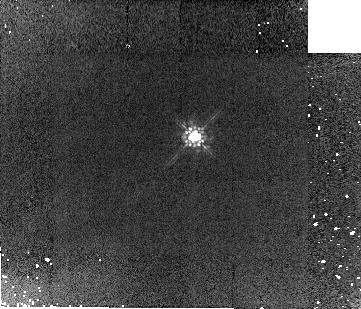
Target: OMC2-BD1
Instrument: NICMOS/NIC2
Filter: F160W
Exposure: 5 min
Observation ID: n8s501020

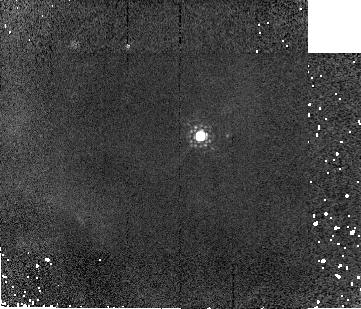
Target: OMC2-BD31
Instrument: NICMOS/NIC2
Filter: F187W
Exposure: 2 min
Observation ID: n8s504030

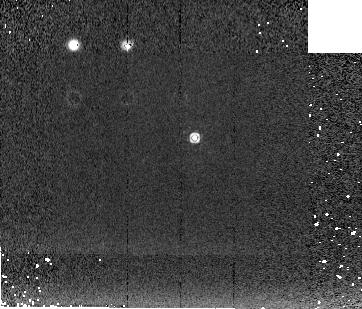
Target: OMC2-BD2
Instrument: NICMOS/NIC2
Filter: F222M
Exposure: 2 min
Observation ID: n8s502060

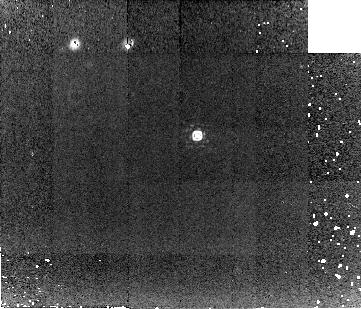
Target: OMC2-BD3
Instrument: NICMOS/NIC2
Filter: F212N
Exposure: 16 min
Observation ID: n8s506040

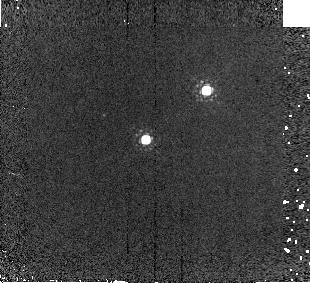
Target: OMC2-BD29-30
Instrument: NICMOS/NIC2
Filter: F187W
Exposure: 2 min
Observation ID: n8s503030

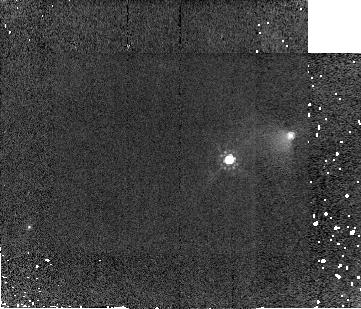
Target: OMC2-BD4
Instrument: NICMOS/NIC2
Filter: F160W
Exposure: 5 min
Observation ID: n8s505020

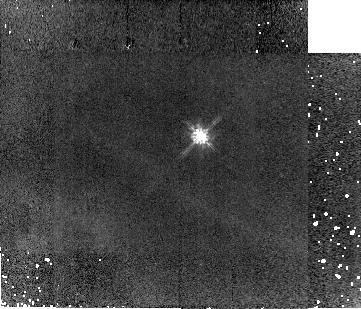
Target: OMC2-BD31
Instrument: NICMOS/NIC2
Filter: F110W
Exposure: 5 min
Observation ID: n8s504010

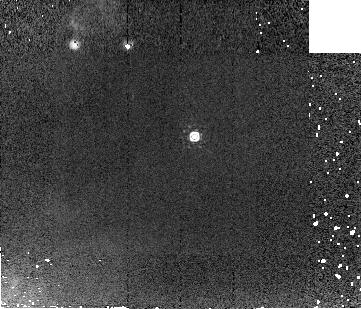
Target: OMC2-BD1
Instrument: NICMOS/NIC2
Filter: F207M
Exposure: 2 min
Observation ID: n8s501050

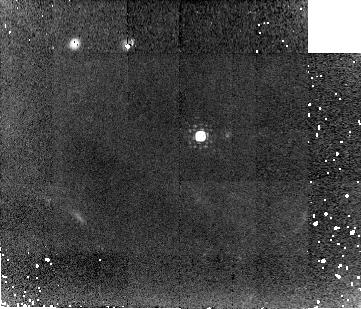
Target: OMC2-BD31
Instrument: NICMOS/NIC2
Filter: F212N
Exposure: 16 min
Observation ID: n8s504040

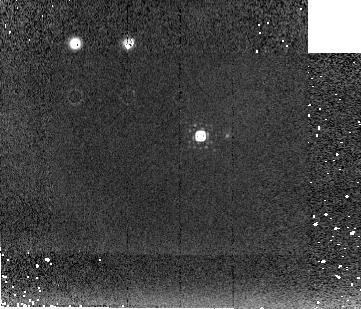
Target: OMC2-BD31
Instrument: NICMOS/NIC2
Filter: F222M
Exposure: 2 min
Observation ID: n8s504060

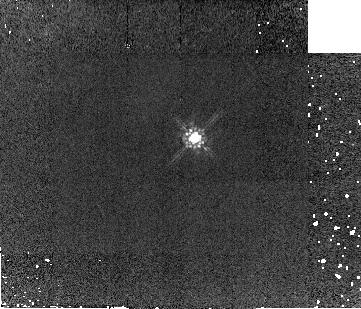
Target: OMC2-BD2
Instrument: NICMOS/NIC2
Filter: F160W
Exposure: 5 min
Observation ID: n8s502020

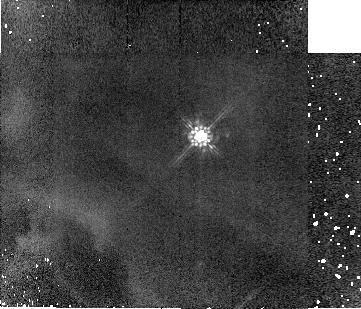
Target: OMC2-BD31
Instrument: NICMOS/NIC2
Filter: F160W
Exposure: 5 min
Observation ID: n8s504020

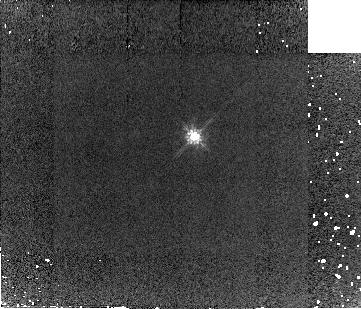
Target: OMC2-BD1
Instrument: NICMOS/NIC2
Filter: F110W
Exposure: 5 min
Observation ID: n8s501010

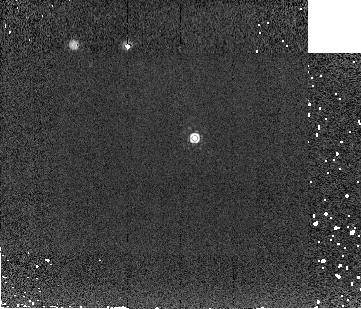
Target: OMC2-BD2
Instrument: NICMOS/NIC2
Filter: F207M
Exposure: 2 min
Observation ID: n8s502050

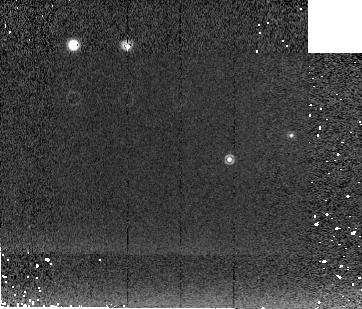
Target: OMC2-BD4
Instrument: NICMOS/NIC2
Filter: F222M
Exposure: 2 min
Observation ID: n8s505060

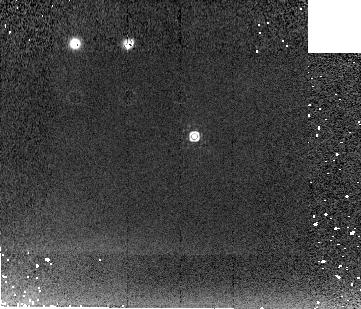
Target: OMC2-BD1
Instrument: NICMOS/NIC2
Filter: F222M
Exposure: 2 min
Observation ID: n8s501060

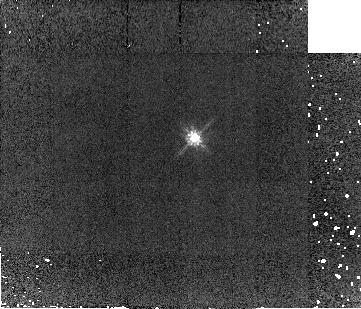
Target: OMC2-BD2
Instrument: NICMOS/NIC2
Filter: F110W
Exposure: 5 min
Observation ID: n8s502010

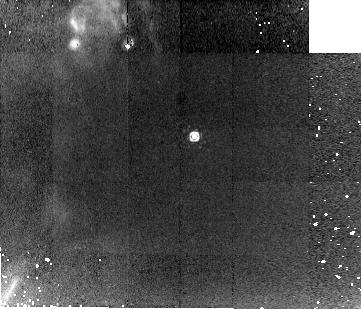
Target: OMC2-BD1
Instrument: NICMOS/NIC2
Filter: F212N
Exposure: 16 min
Observation ID: n8s501040

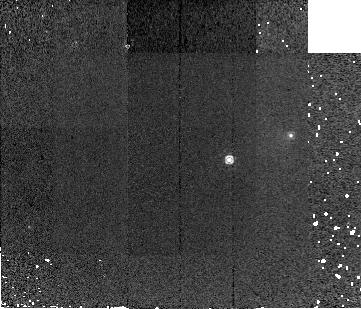
Target: OMC2-BD4
Instrument: NICMOS/NIC2
Filter: F187W
Exposure: 2 min
Observation ID: n8s505030

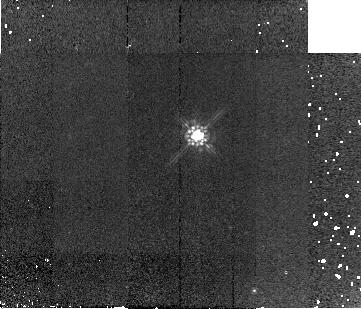
Target: OMC2-BD3
Instrument: NICMOS/NIC2
Filter: F160W
Exposure: 5 min
Observation ID: n8s506020

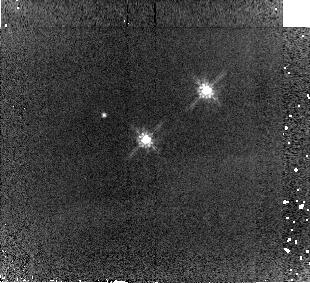
Target: OMC2-BD29-30
Instrument: NICMOS/NIC2
Filter: F110W
Exposure: 5 min
Observation ID: n8s503010

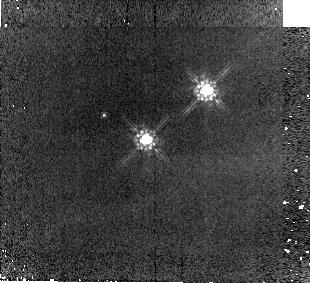
Target: OMC2-BD29-30
Instrument: NICMOS/NIC2
Filter: F160W
Exposure: 5 min
Observation ID: n8s503020

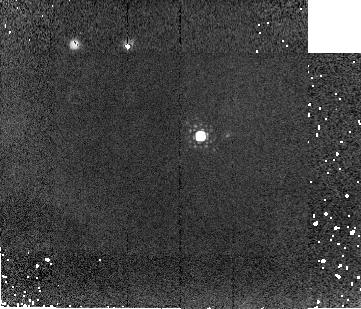
Target: OMC2-BD31
Instrument: NICMOS/NIC2
Filter: F207M
Exposure: 2 min
Observation ID: n8s504050

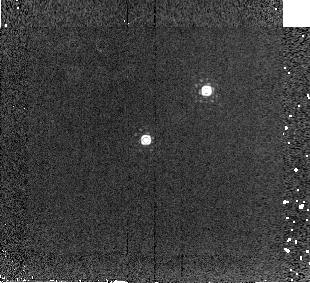
Target: OMC2-BD29-30
Instrument: NICMOS/NIC2
Filter: F207M
Exposure: 2 min
Observation ID: n8s503050

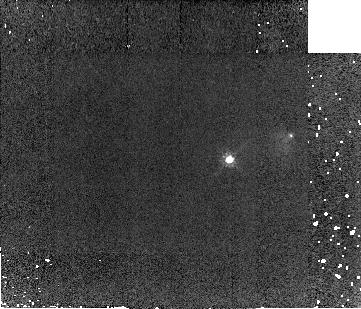
Target: OMC2-BD4
Instrument: NICMOS/NIC2
Filter: F110W
Exposure: 5 min
Observation ID: n8s505010

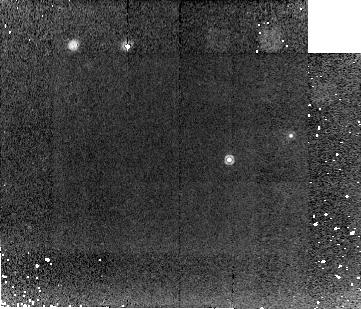
Target: OMC2-BD4
Instrument: NICMOS/NIC2
Filter: F212N
Exposure: 16 min
Observation ID: n8s505040

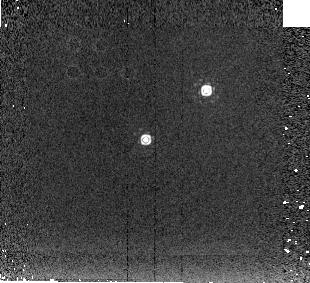
Target: OMC2-BD29-30
Instrument: NICMOS/NIC2
Filter: F222M
Exposure: 2 min
Observation ID: n8s503060

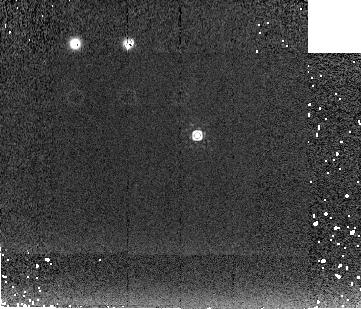
Target: OMC2-BD3
Instrument: NICMOS/NIC2
Filter: F222M
Exposure: 2 min
Observation ID: n8s506060

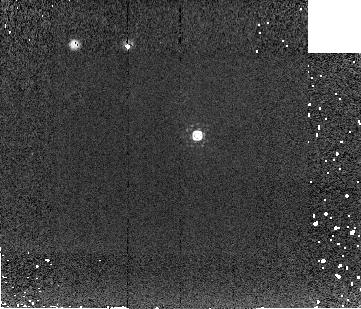
Target: OMC2-BD3
Instrument: NICMOS/NIC2
Filter: F207M
Exposure: 2 min
Observation ID: n8s506050

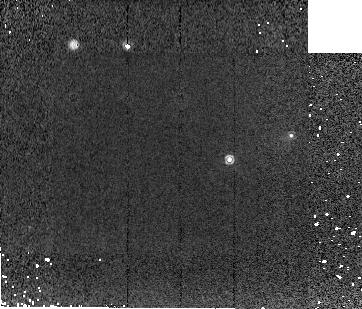
Target: OMC2-BD4
Instrument: NICMOS/NIC2
Filter: F207M
Exposure: 2 min
Observation ID: n8s505050

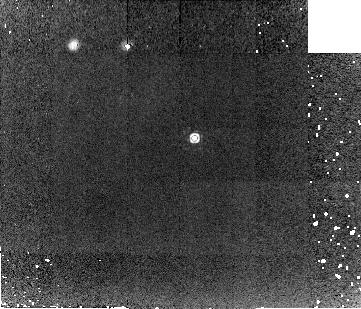
Target: OMC2-BD2
Instrument: NICMOS/NIC2
Filter: F212N
Exposure: 16 min
Observation ID: n8s502040

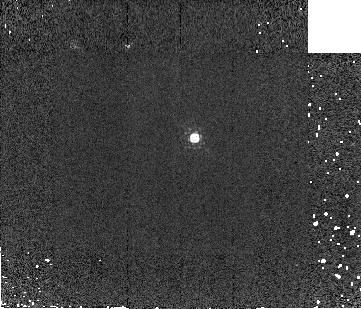
Target: OMC2-BD2
Instrument: NICMOS/NIC2
Filter: F187W
Exposure: 2 min
Observation ID: n8s502030

How Do Brown Dwarfs Form? (PI: Megeath, Tom)

With NICMOS/NIC2 imaging of five brown dwarfs and one low mass star that we have identfied in a young cluster in OMC2/3, we plan to assess the similarities between brown dwarf formation and low mass star formation by searching for the presence of shocked H2 line emission from jets/outflows, close binary companions, and/or reflection nebulosity from protostellar envelopes and outflow cavities. The detection of these phenomena would be evidence that brown dwarfs result from the continuation of the the star formation process to masses below the hydrogen burning limit, and not through the dynamical ejection of stellar embryos as has been recently proposed. This proposal is complmentary to our SIRTF GTO program designed to search for circumstellar disks by measuring the spectral energy distribution of these sources out to 8 microns. This task requires not only high spatial resolution, but also a stable, unchanging PSF such as HST provides.